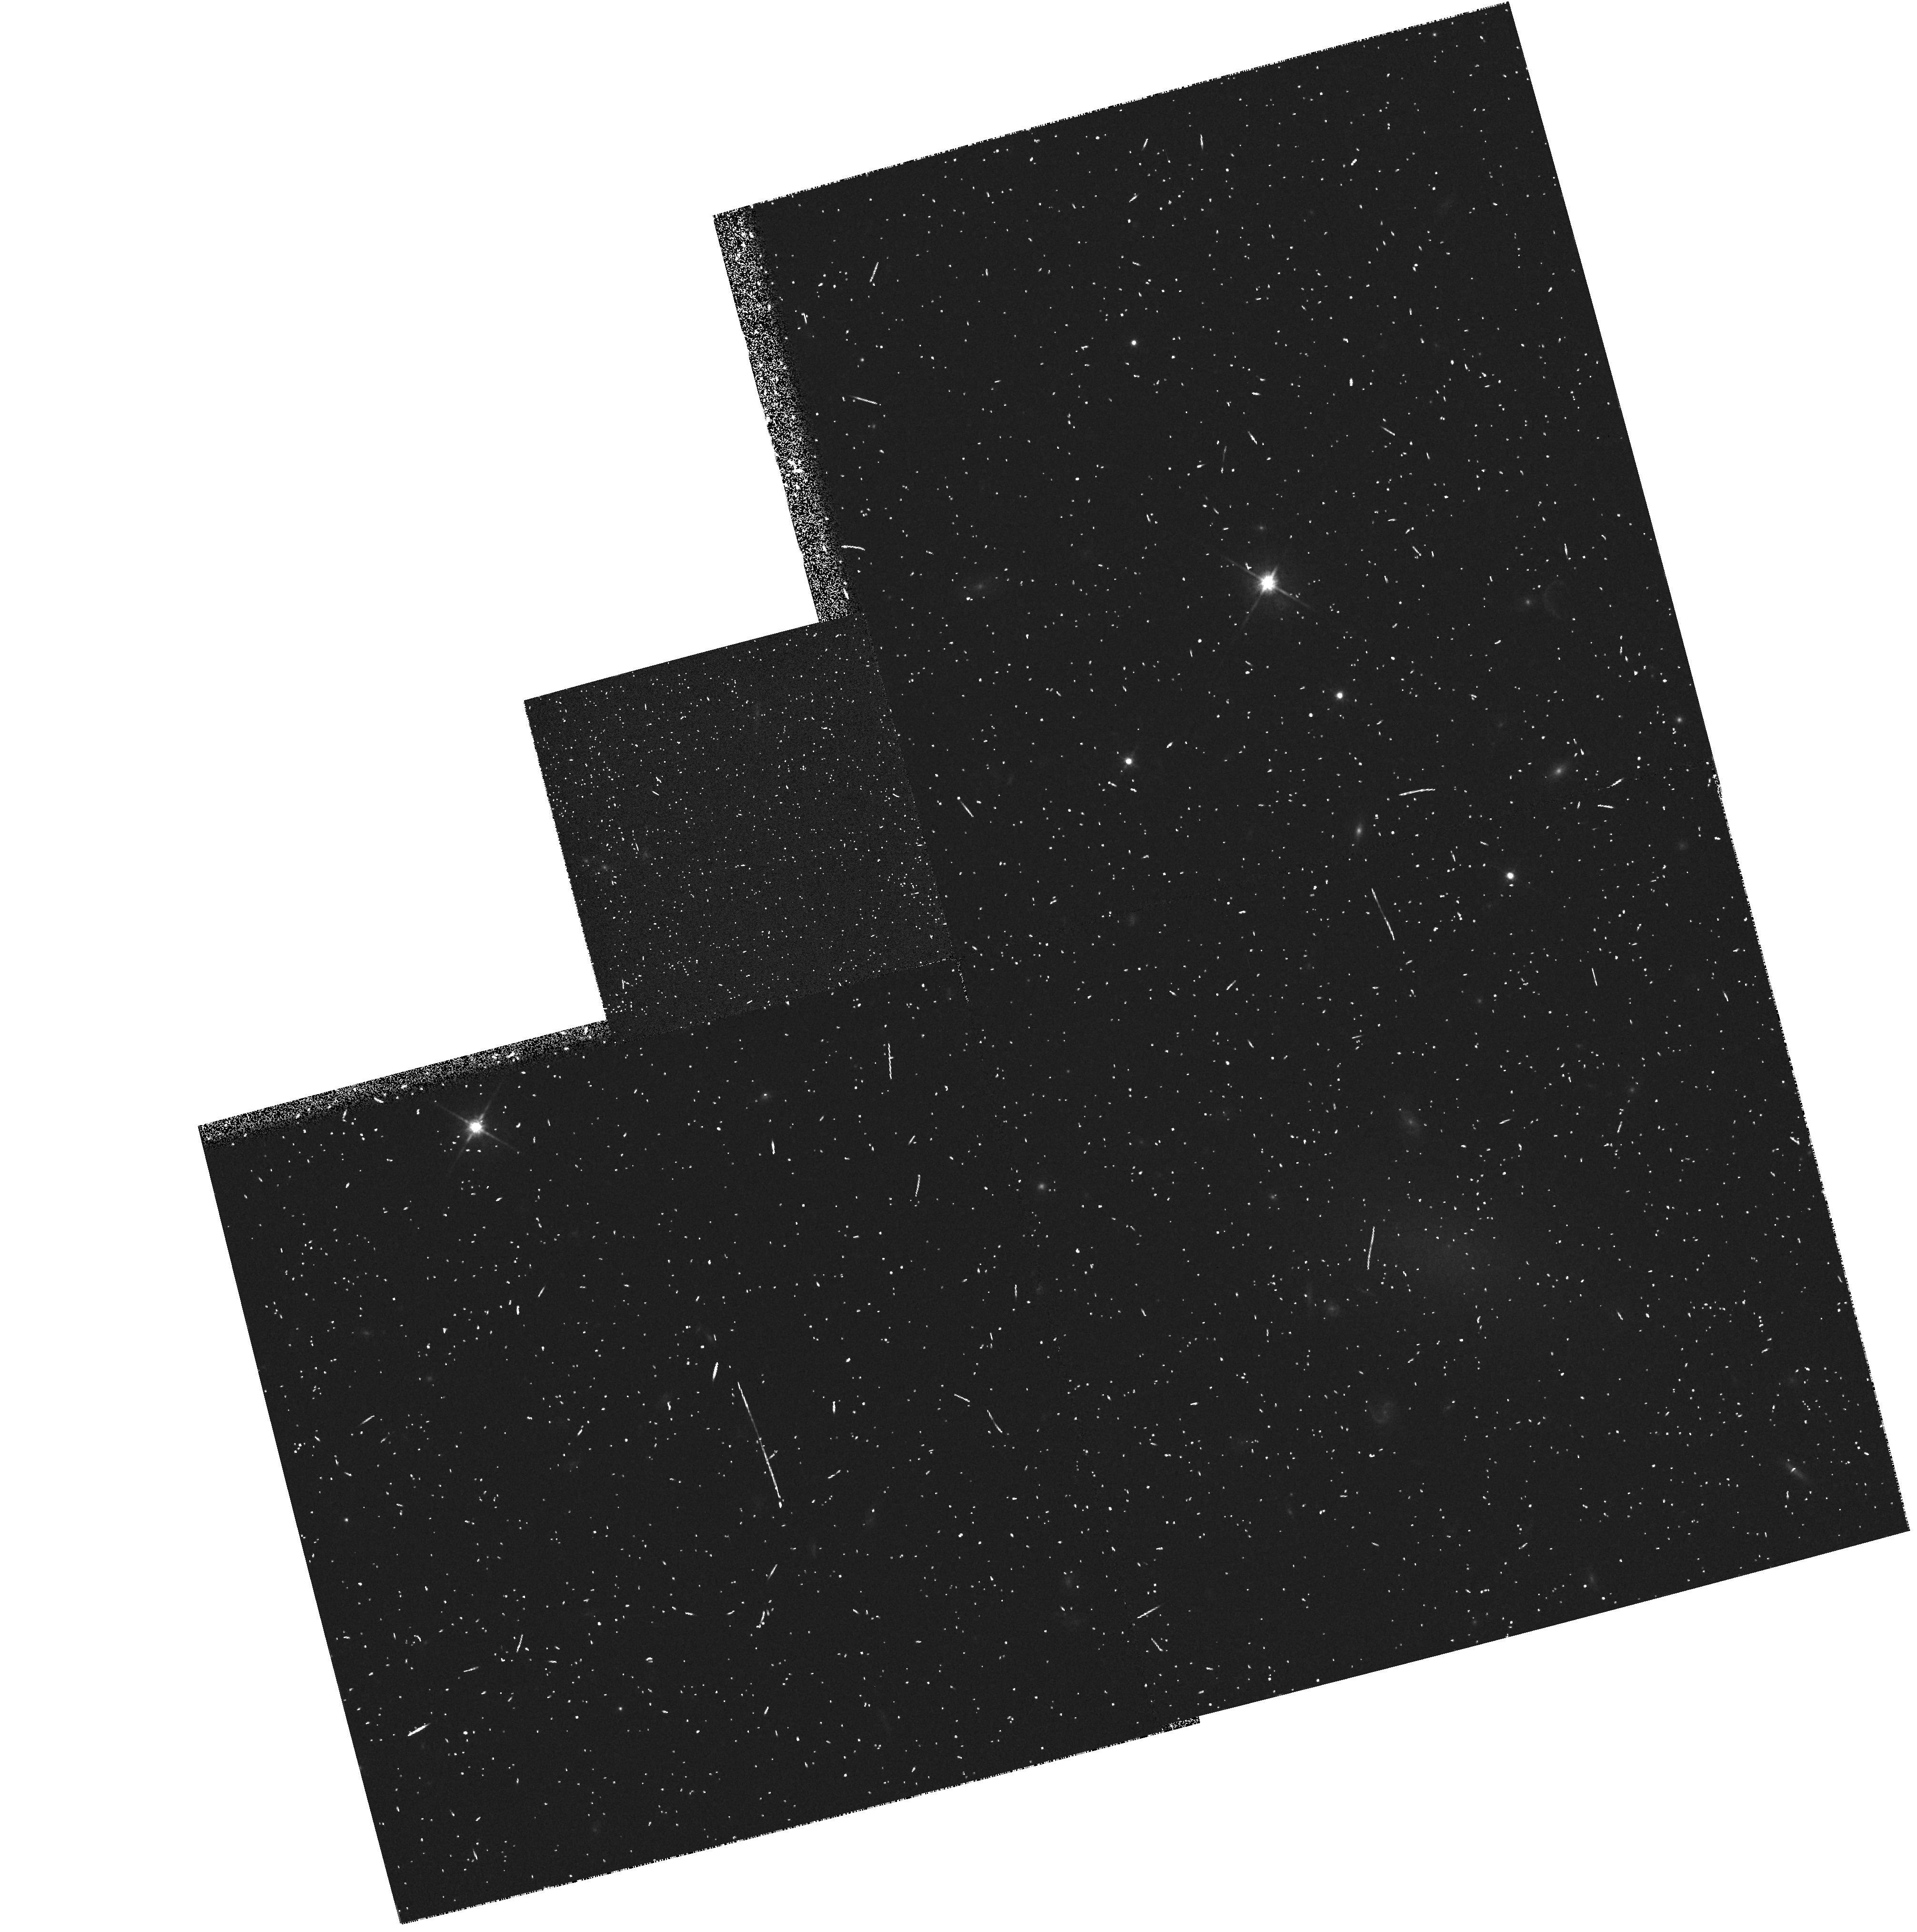
Target: FCC48. Instrument: WFPC2/PC. Filter: F814W. Exposure: 5 min. Observation ID: hst_6352_02_wfpc2_pc_f814w_u32n02

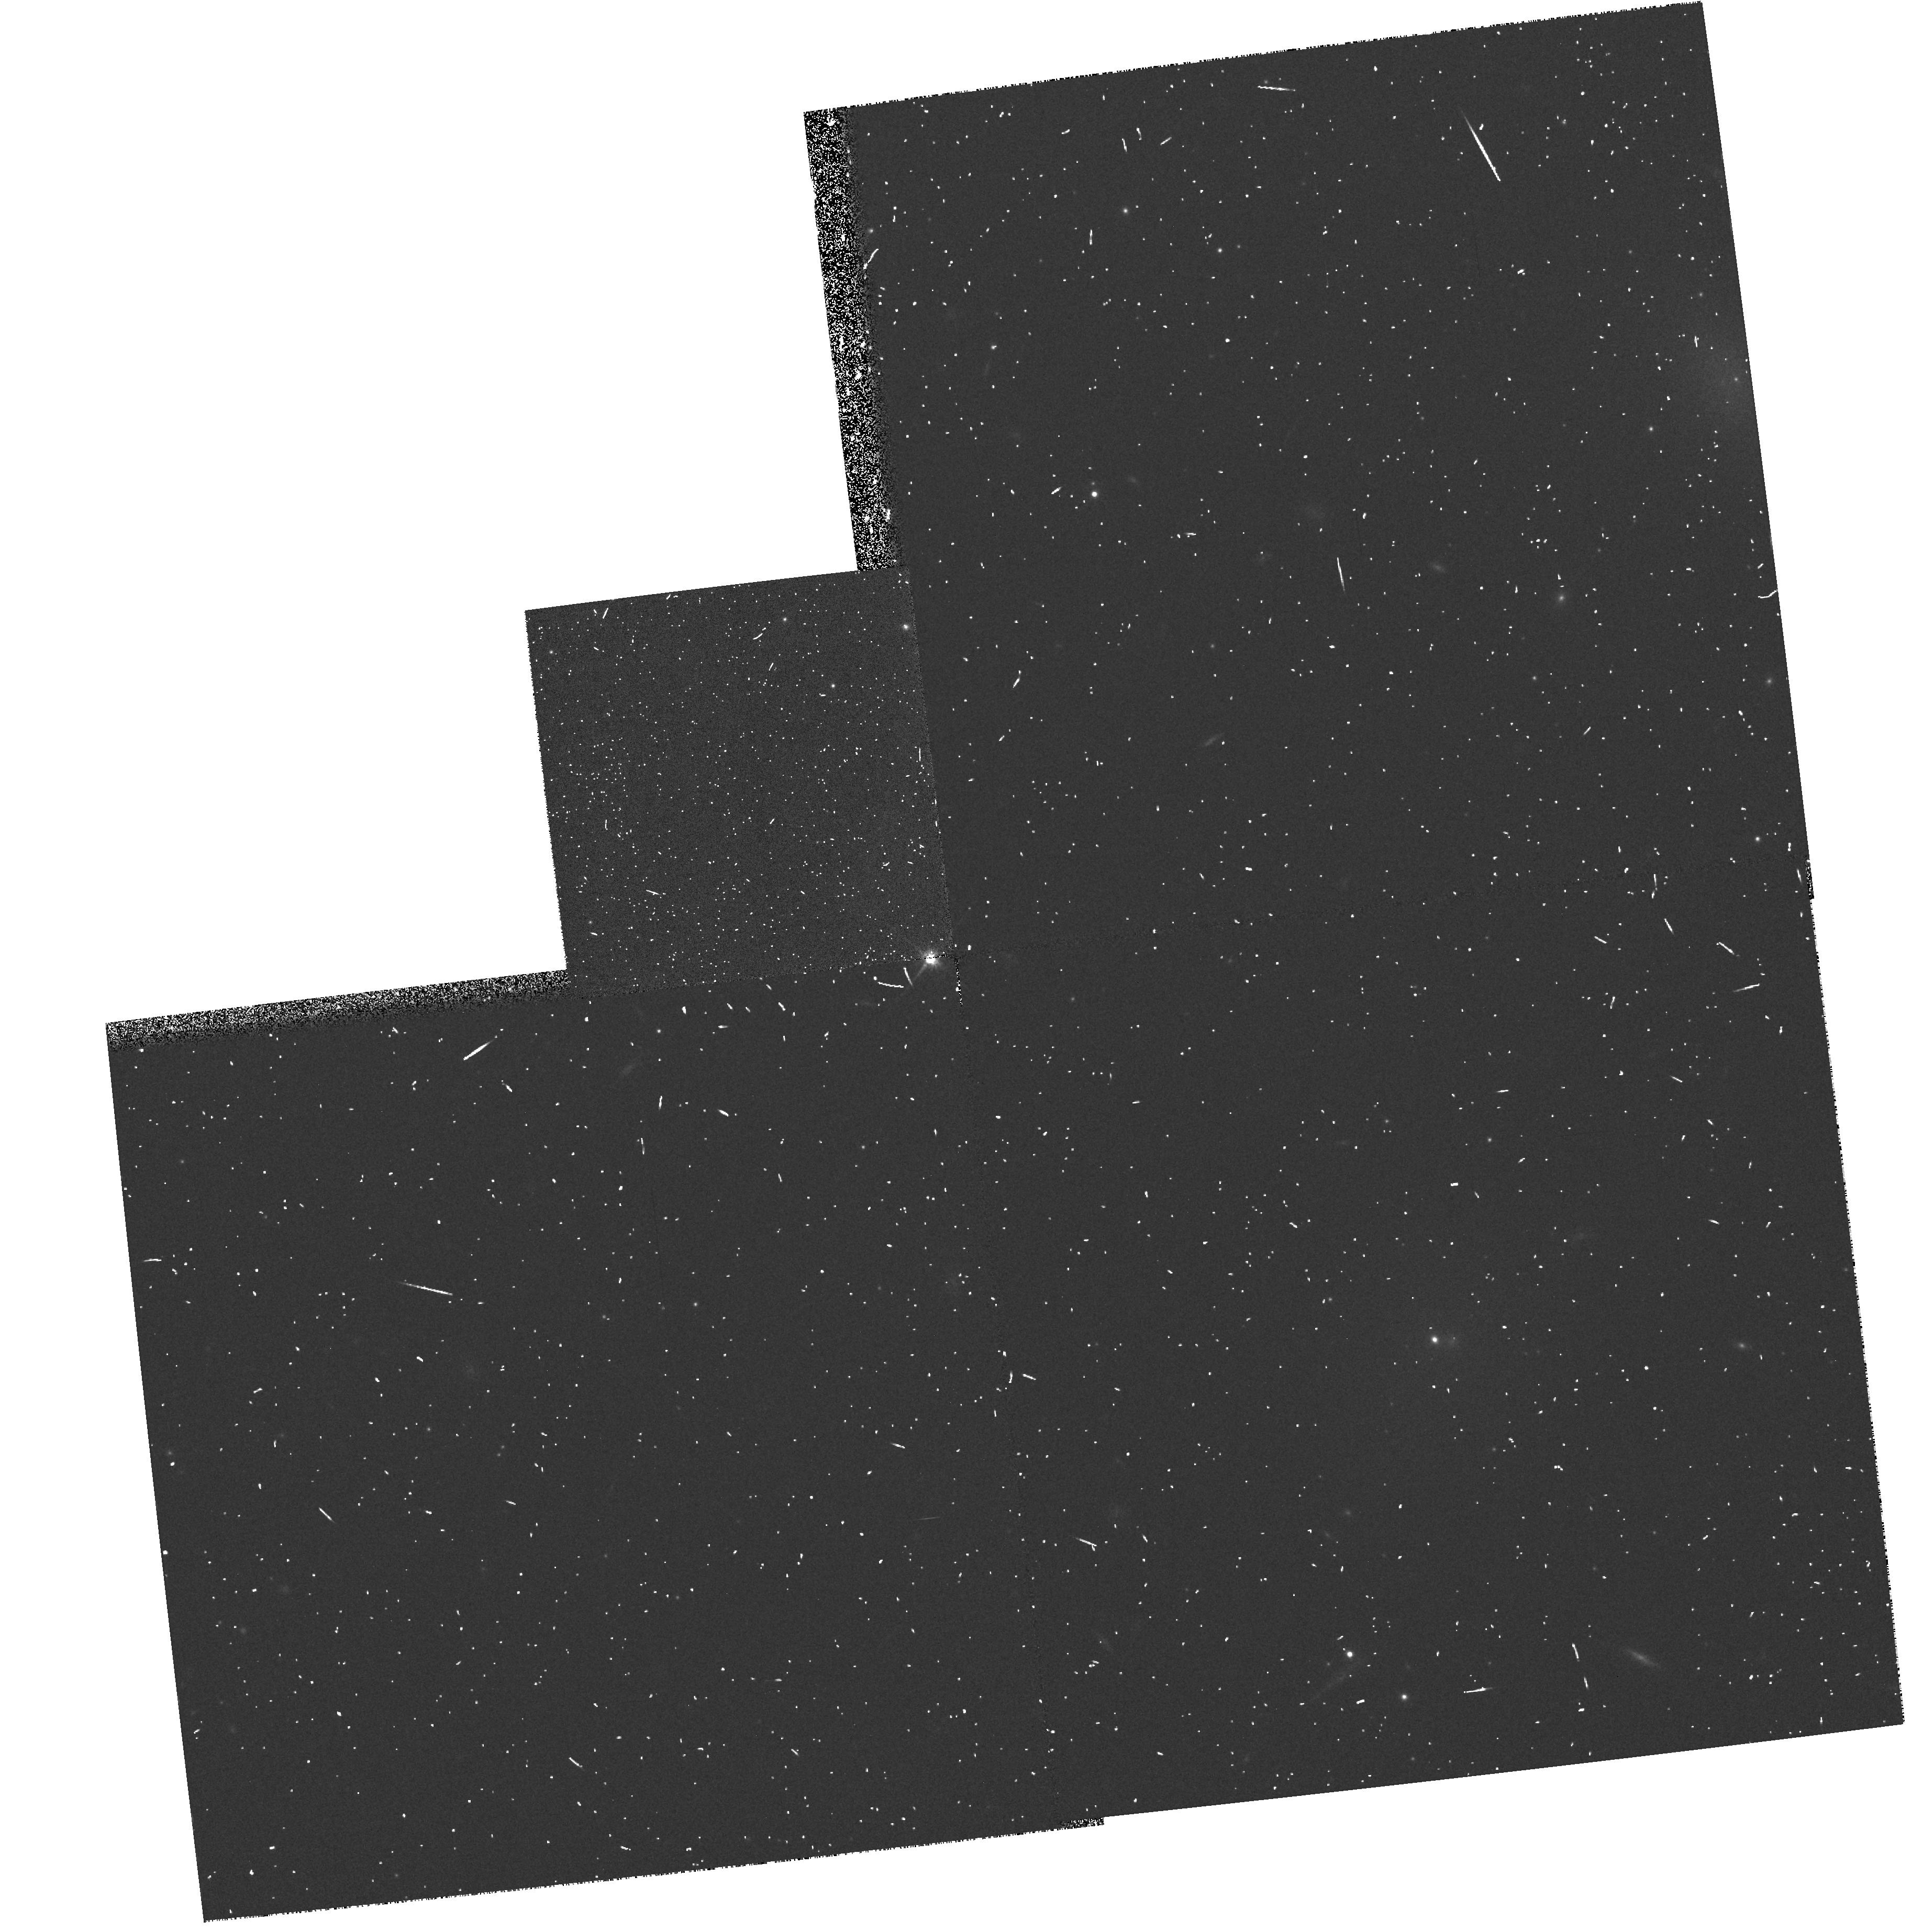
Target: FCC208. Instrument: WFPC2/PC. Filter: F814W. Exposure: 5 min. Observation ID: hst_6352_09_wfpc2_pc_f814w_u32n09

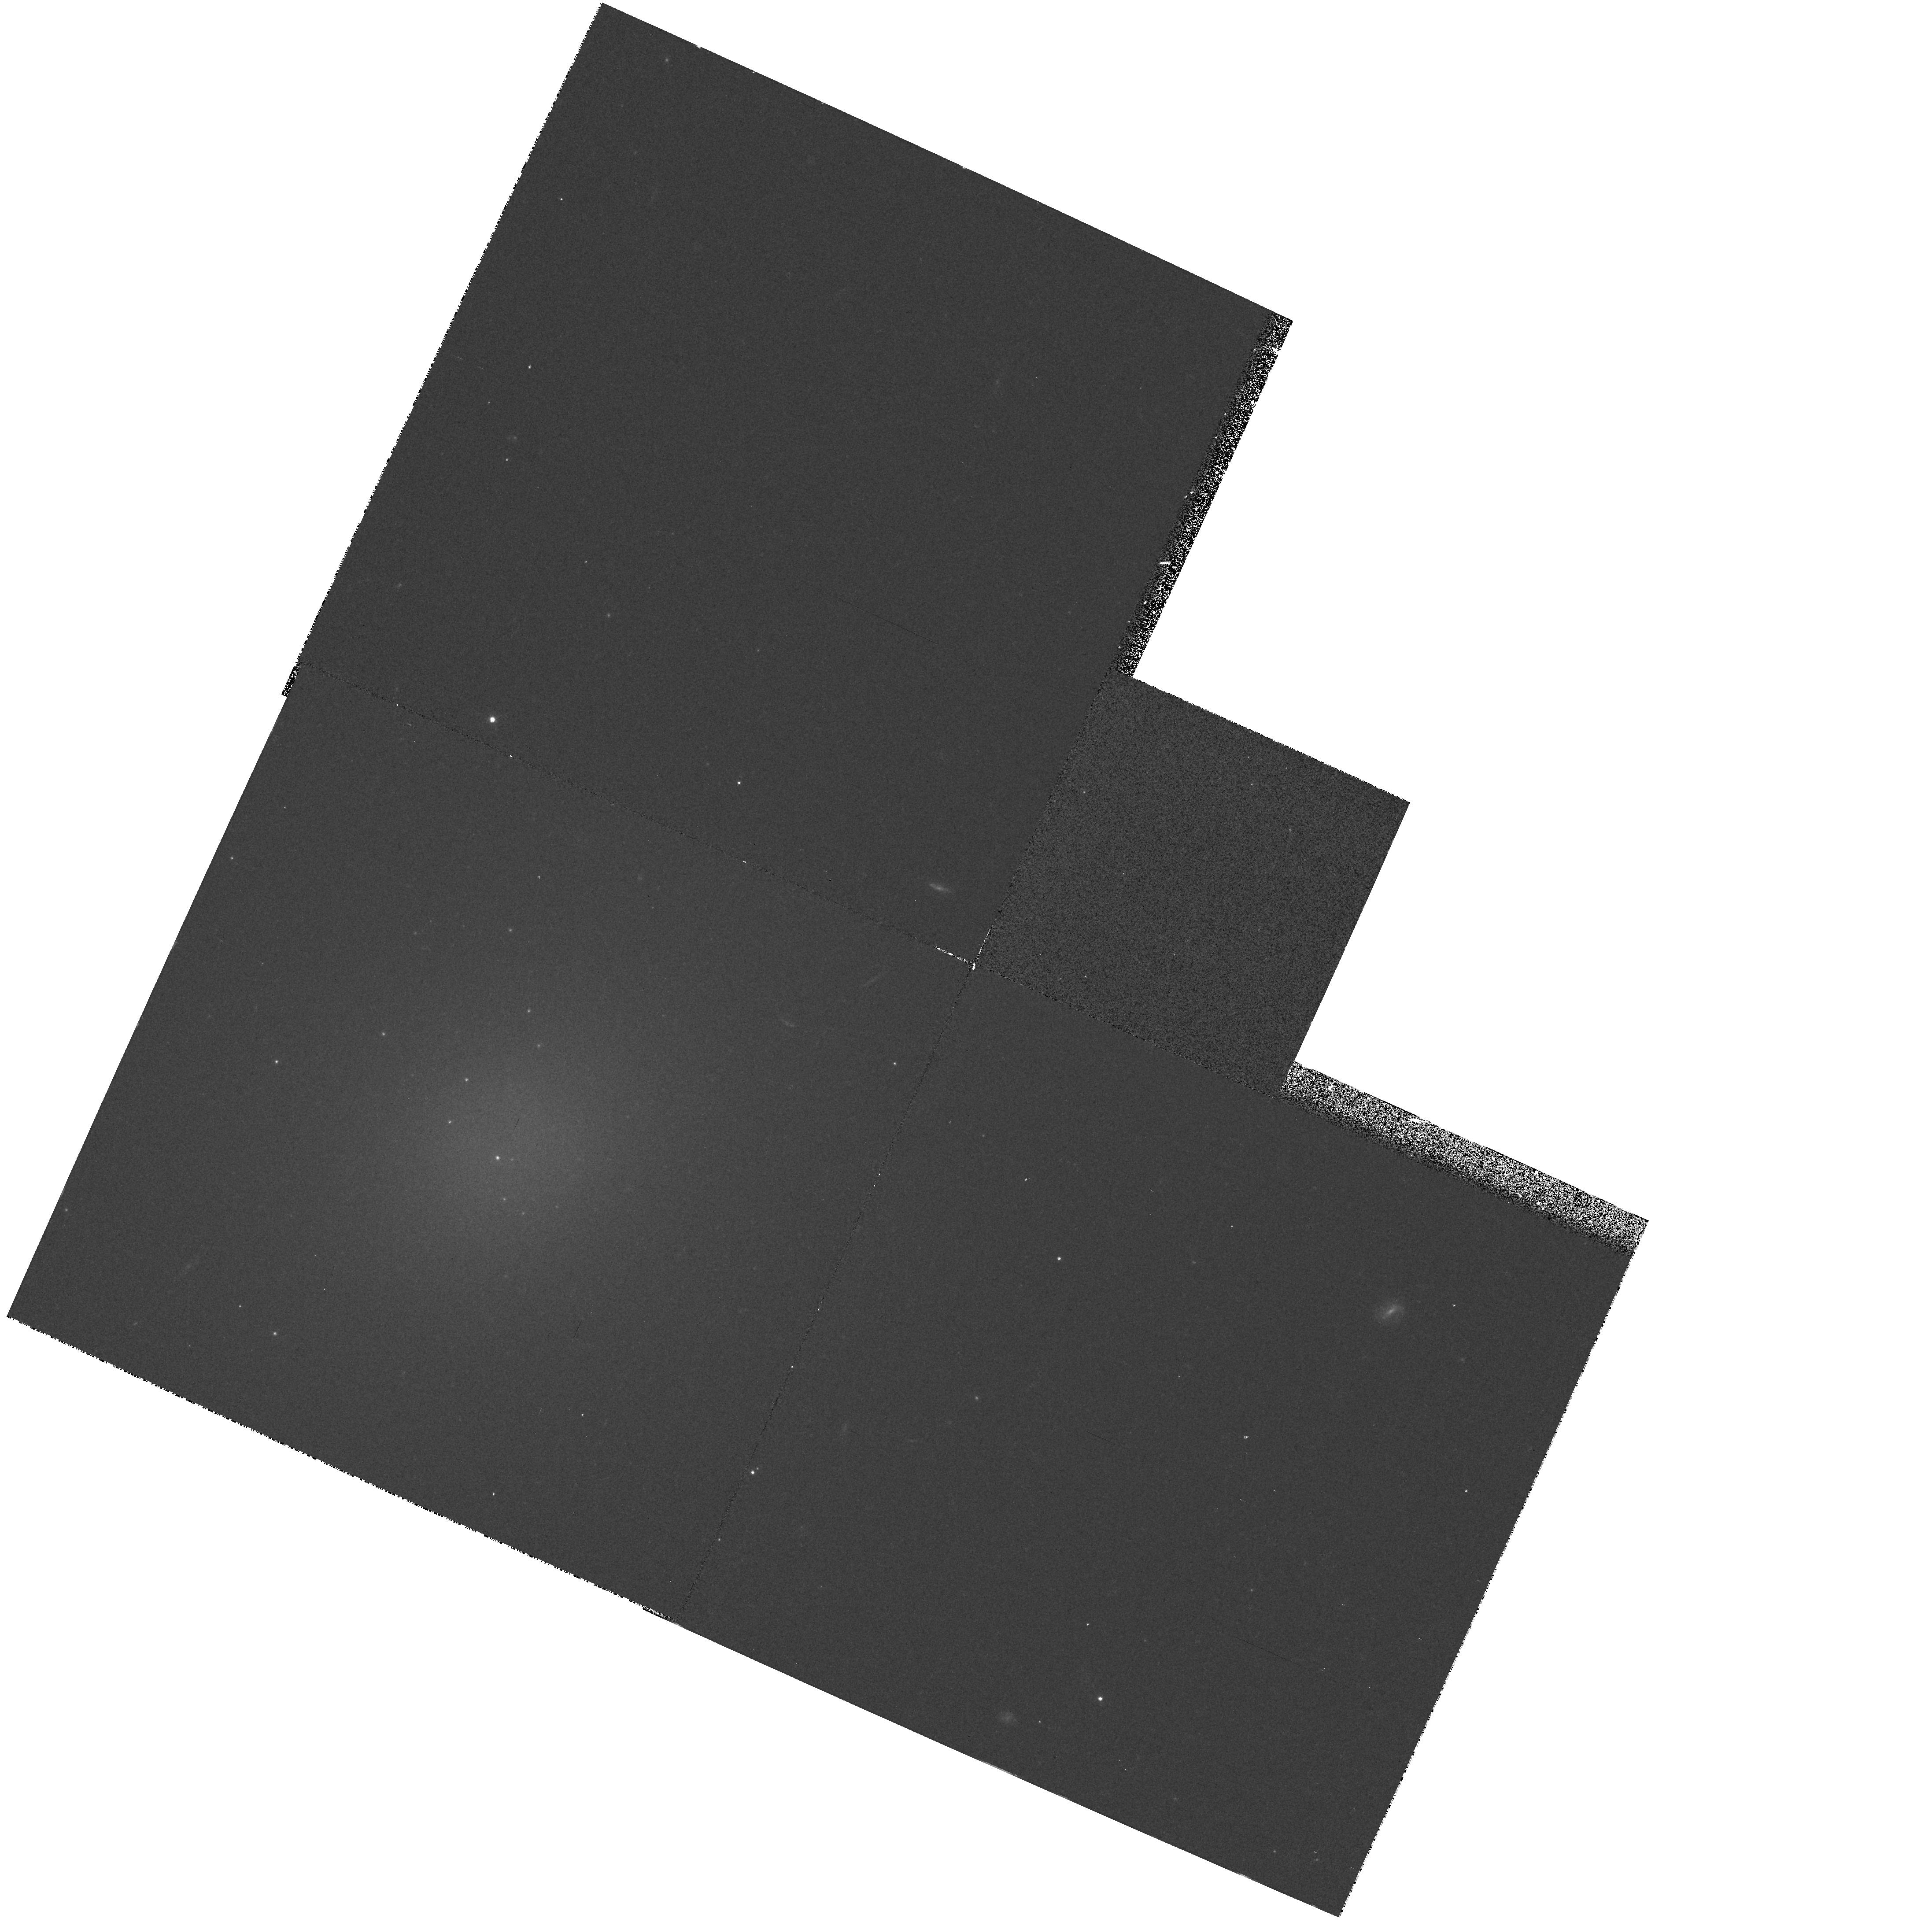
Target: VCC9. Instrument: WFPC2/PC. Filter: F555W. Exposure: 8 min. Observation ID: hst_6352_15_wfpc2_pc_f555w_u32n15

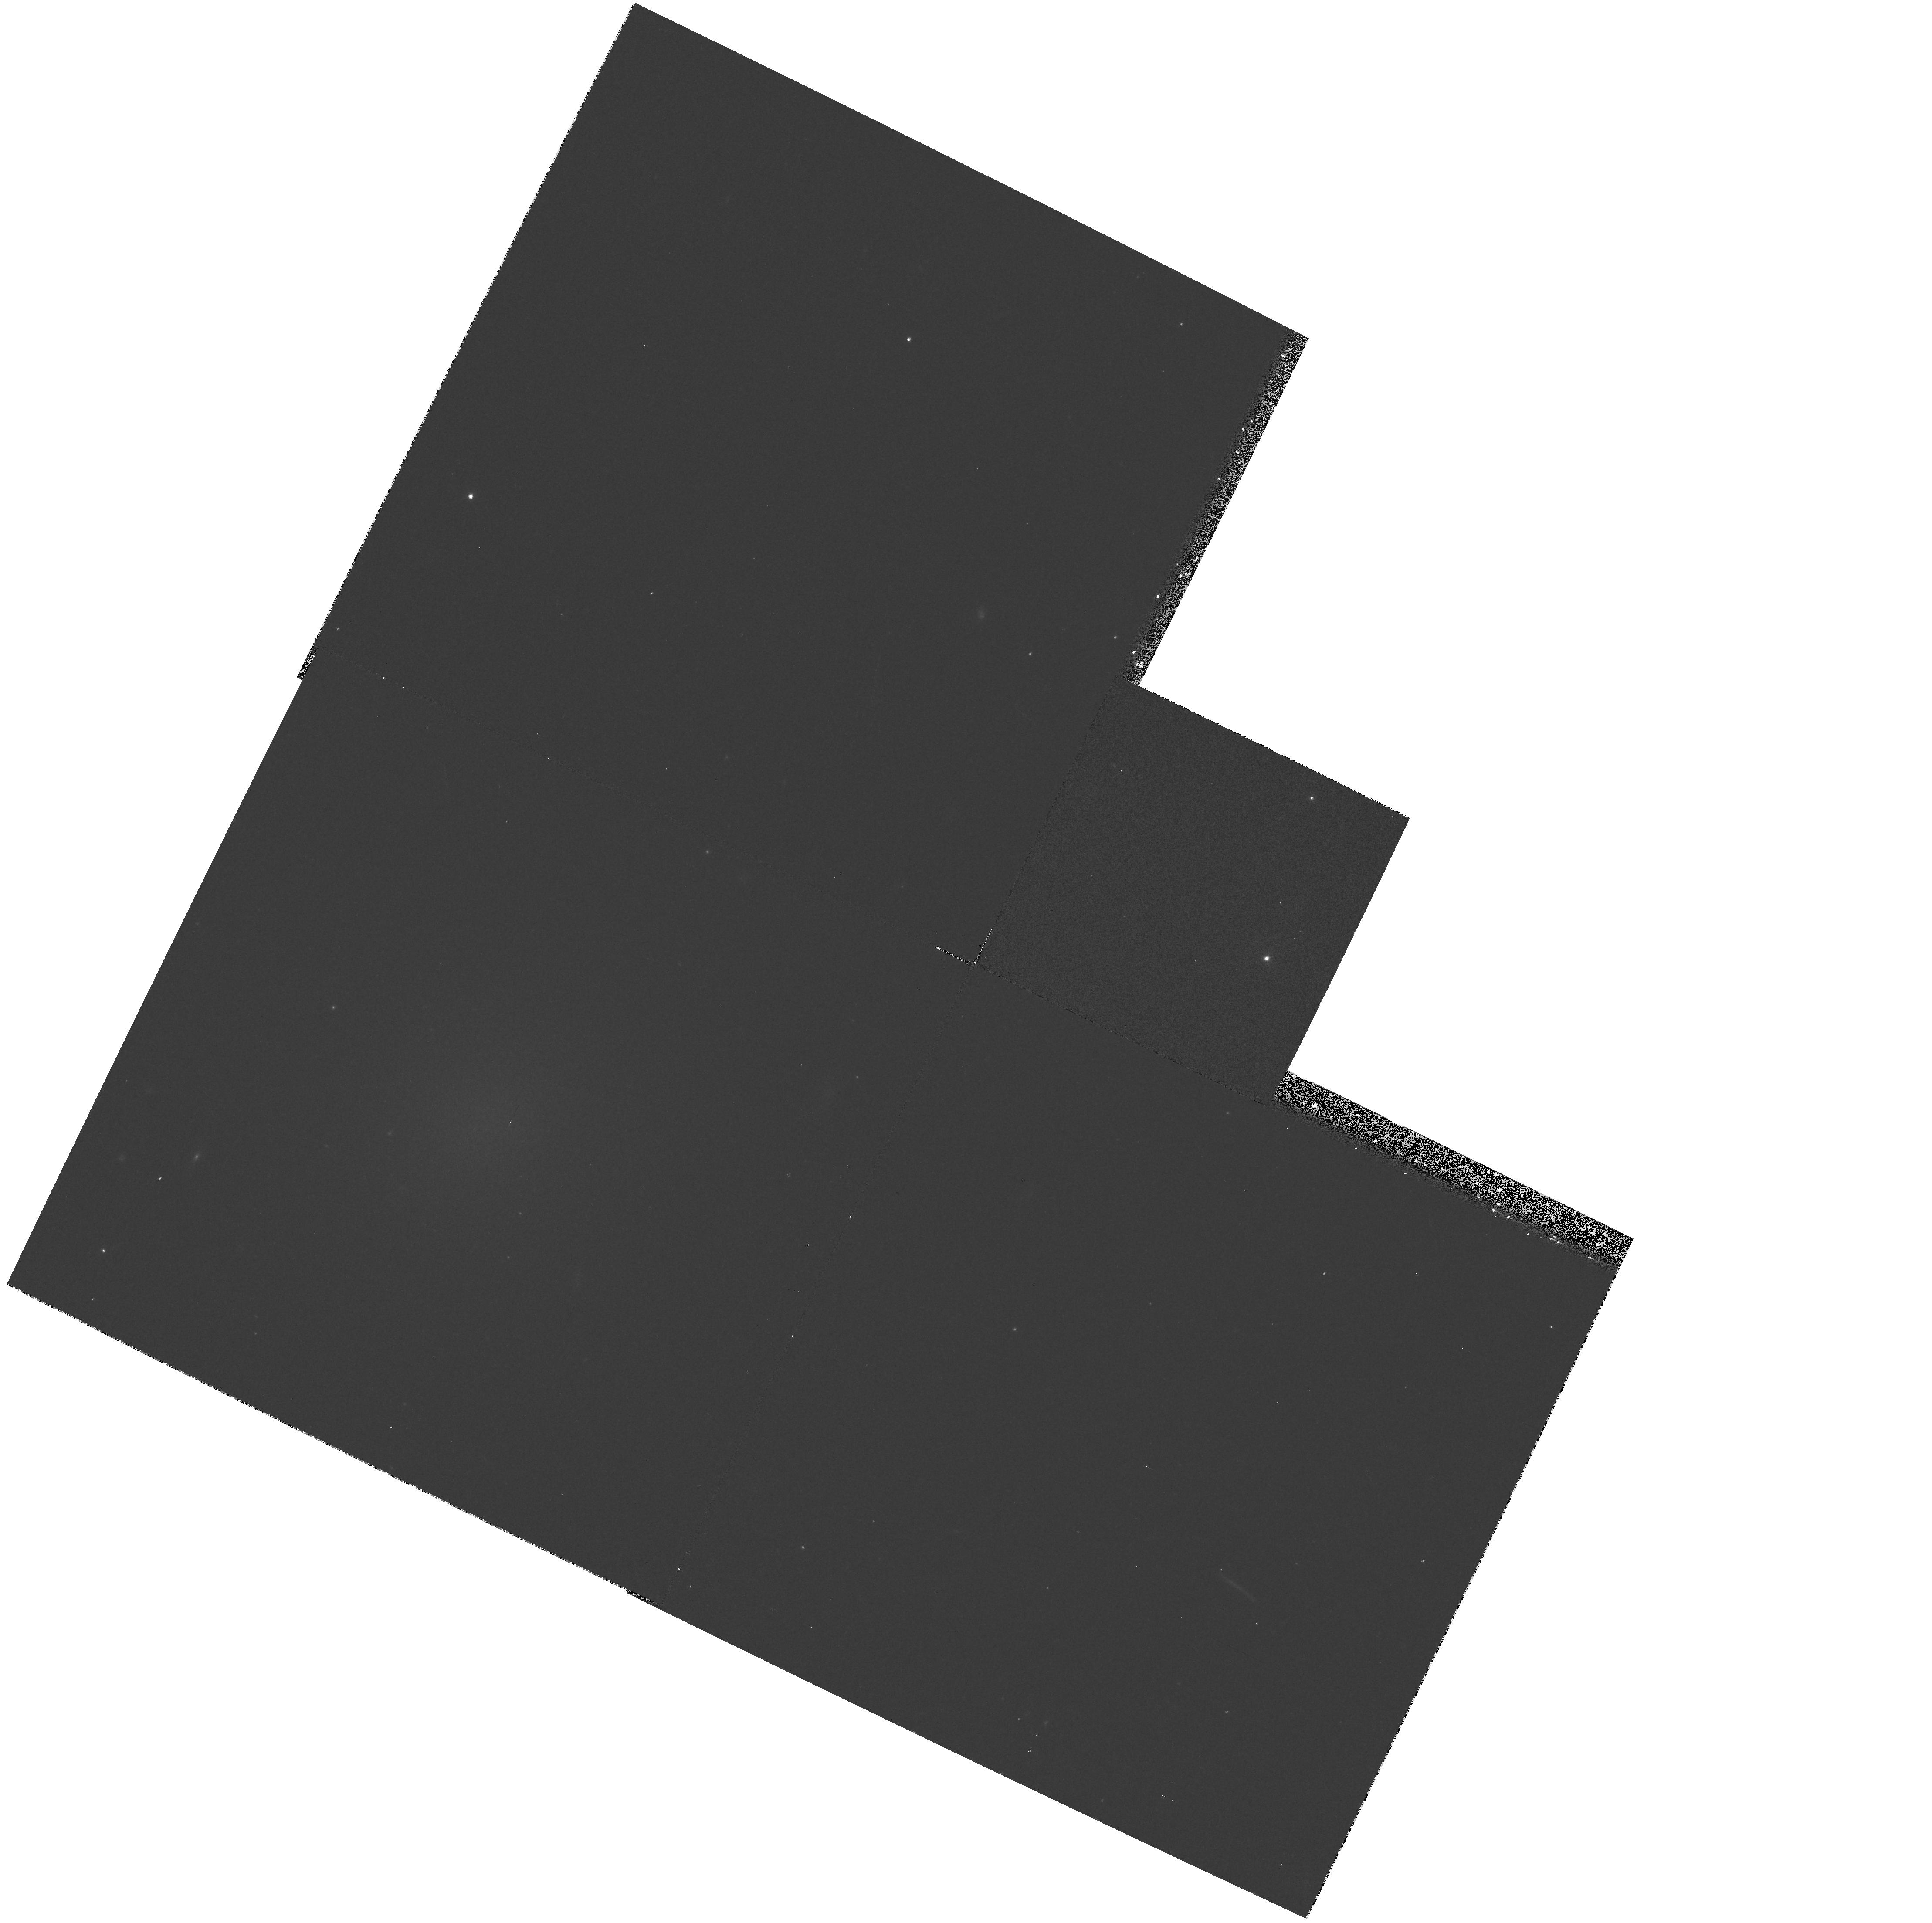
Target: LGC47. Instrument: WFPC2/PC. Filter: F555W. Exposure: 8 min. Observation ID: hst_6352_13_wfpc2_pc_f555w_u32n13

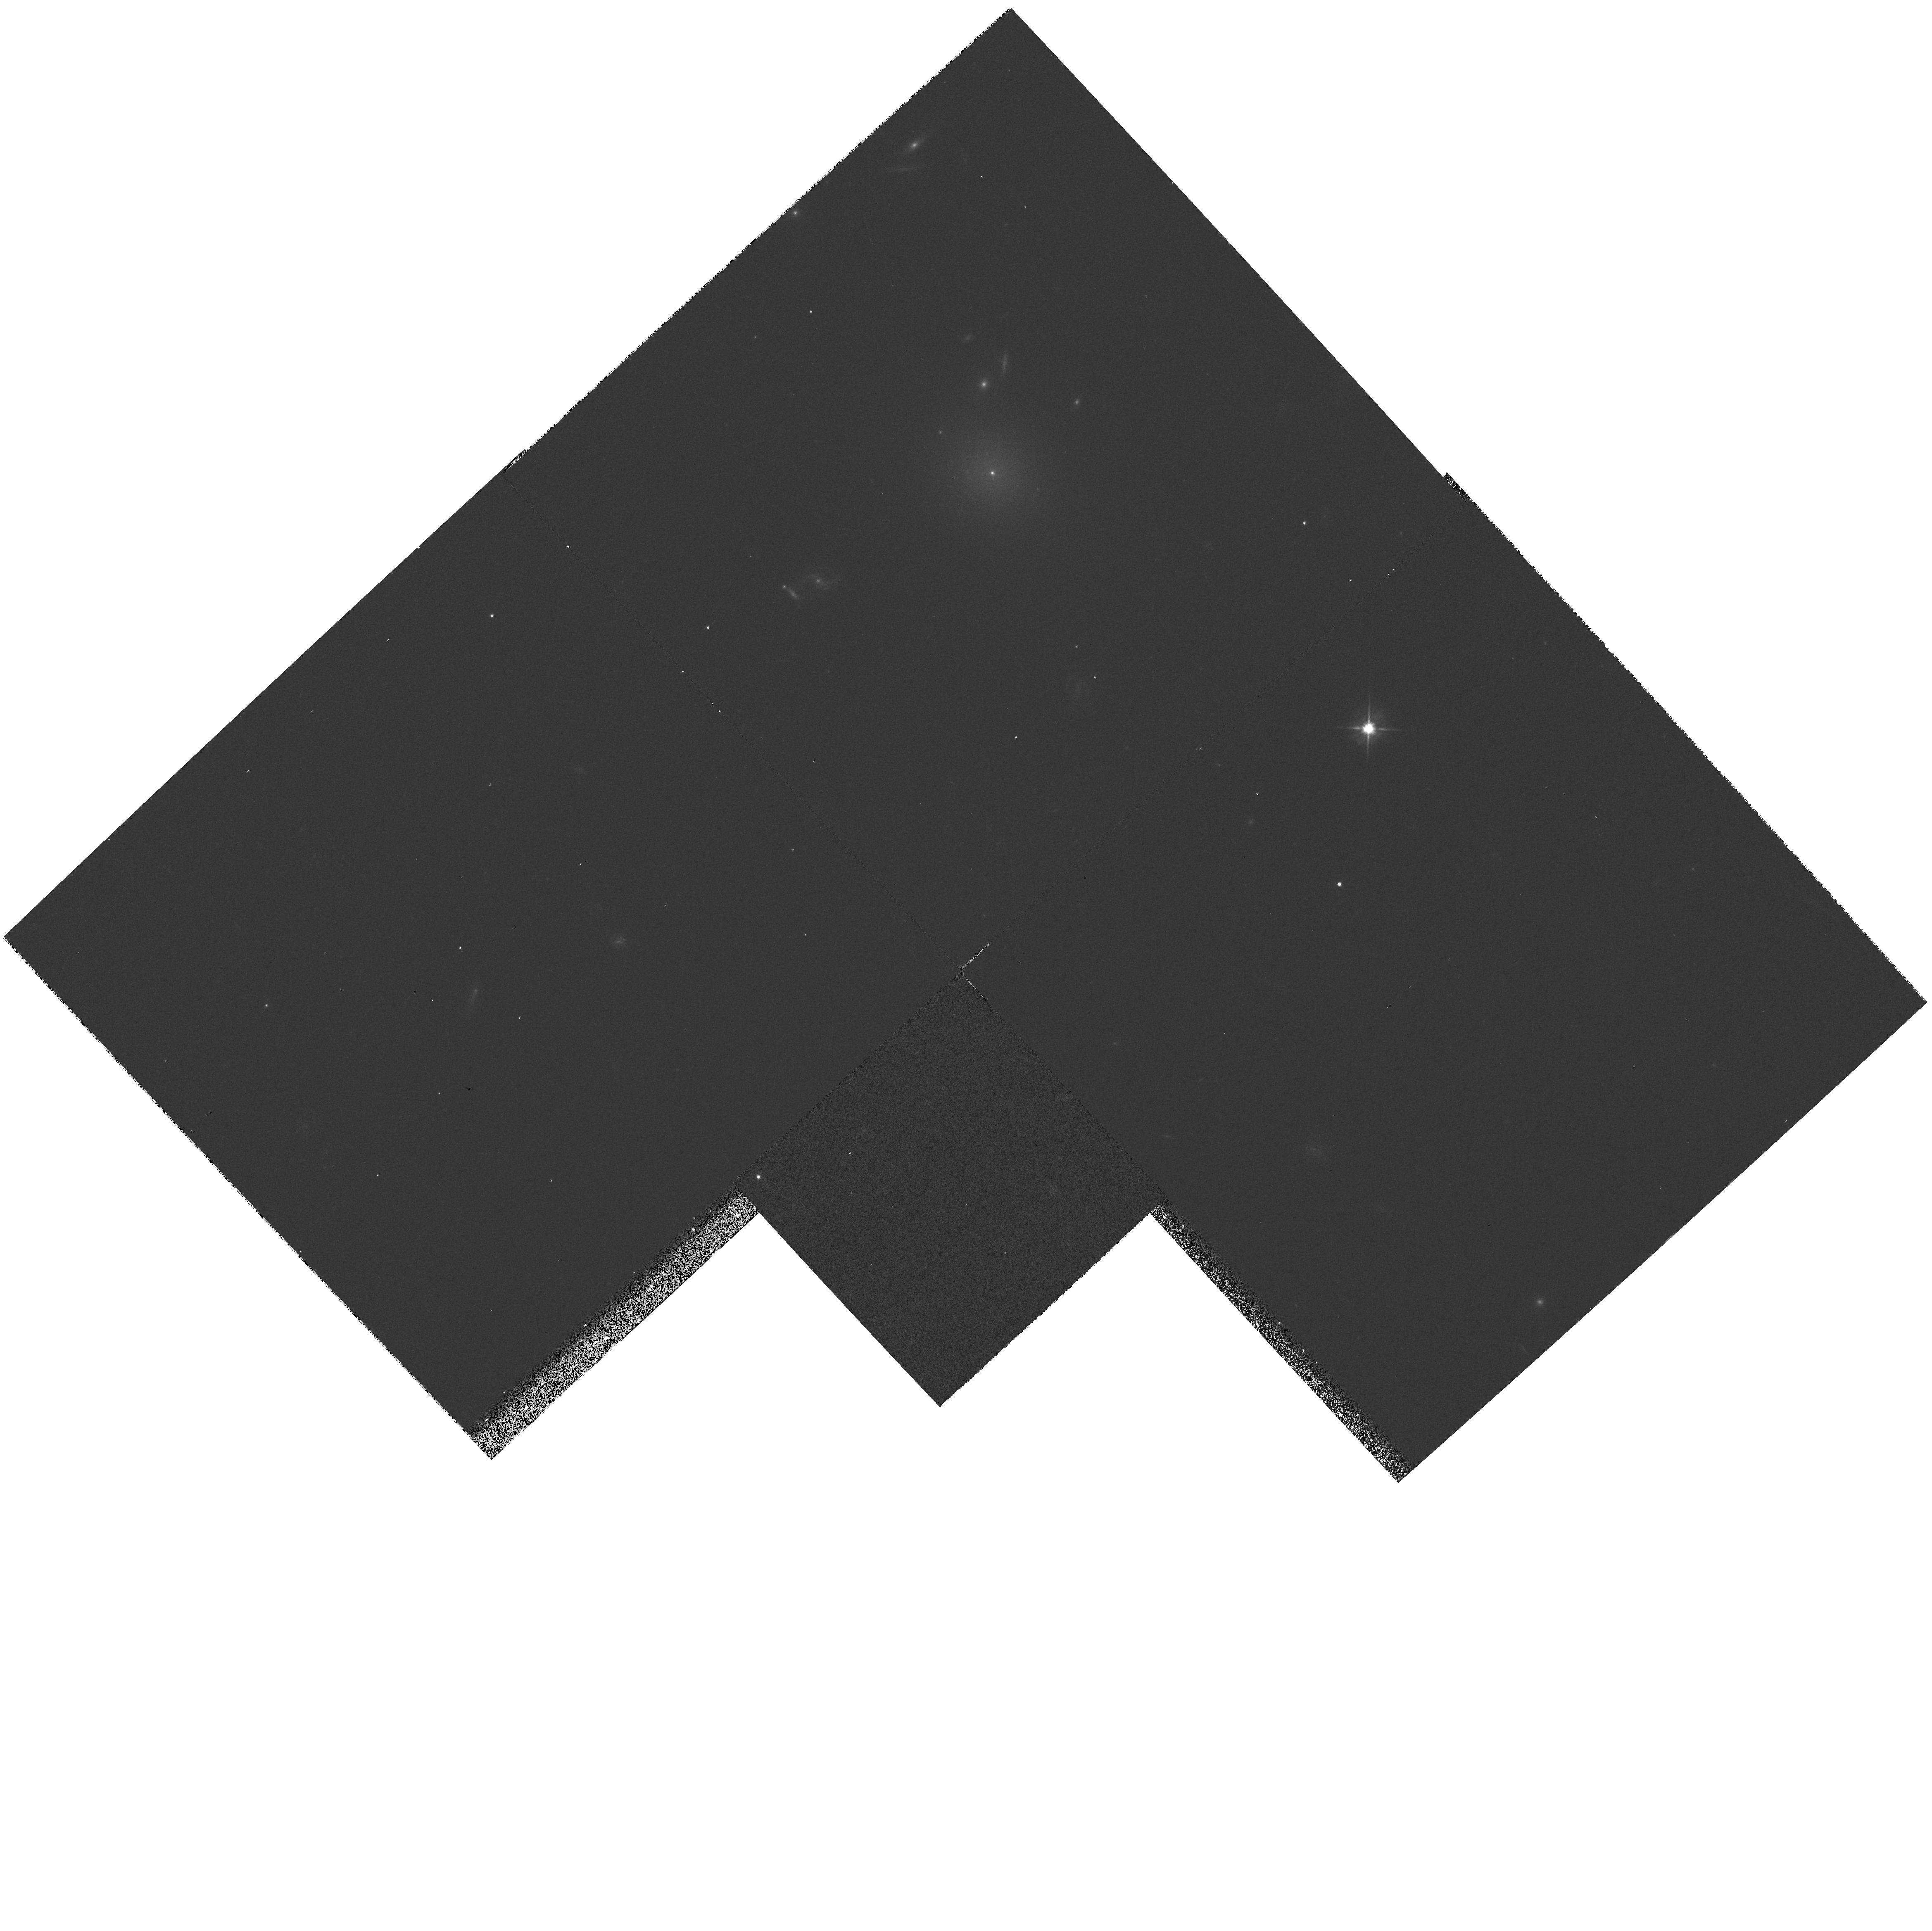
Target: FCC174. Instrument: WFPC2/PC. Filter: F555W. Exposure: 8 min. Observation ID: hst_6352_07_wfpc2_pc_f555w_u32n07

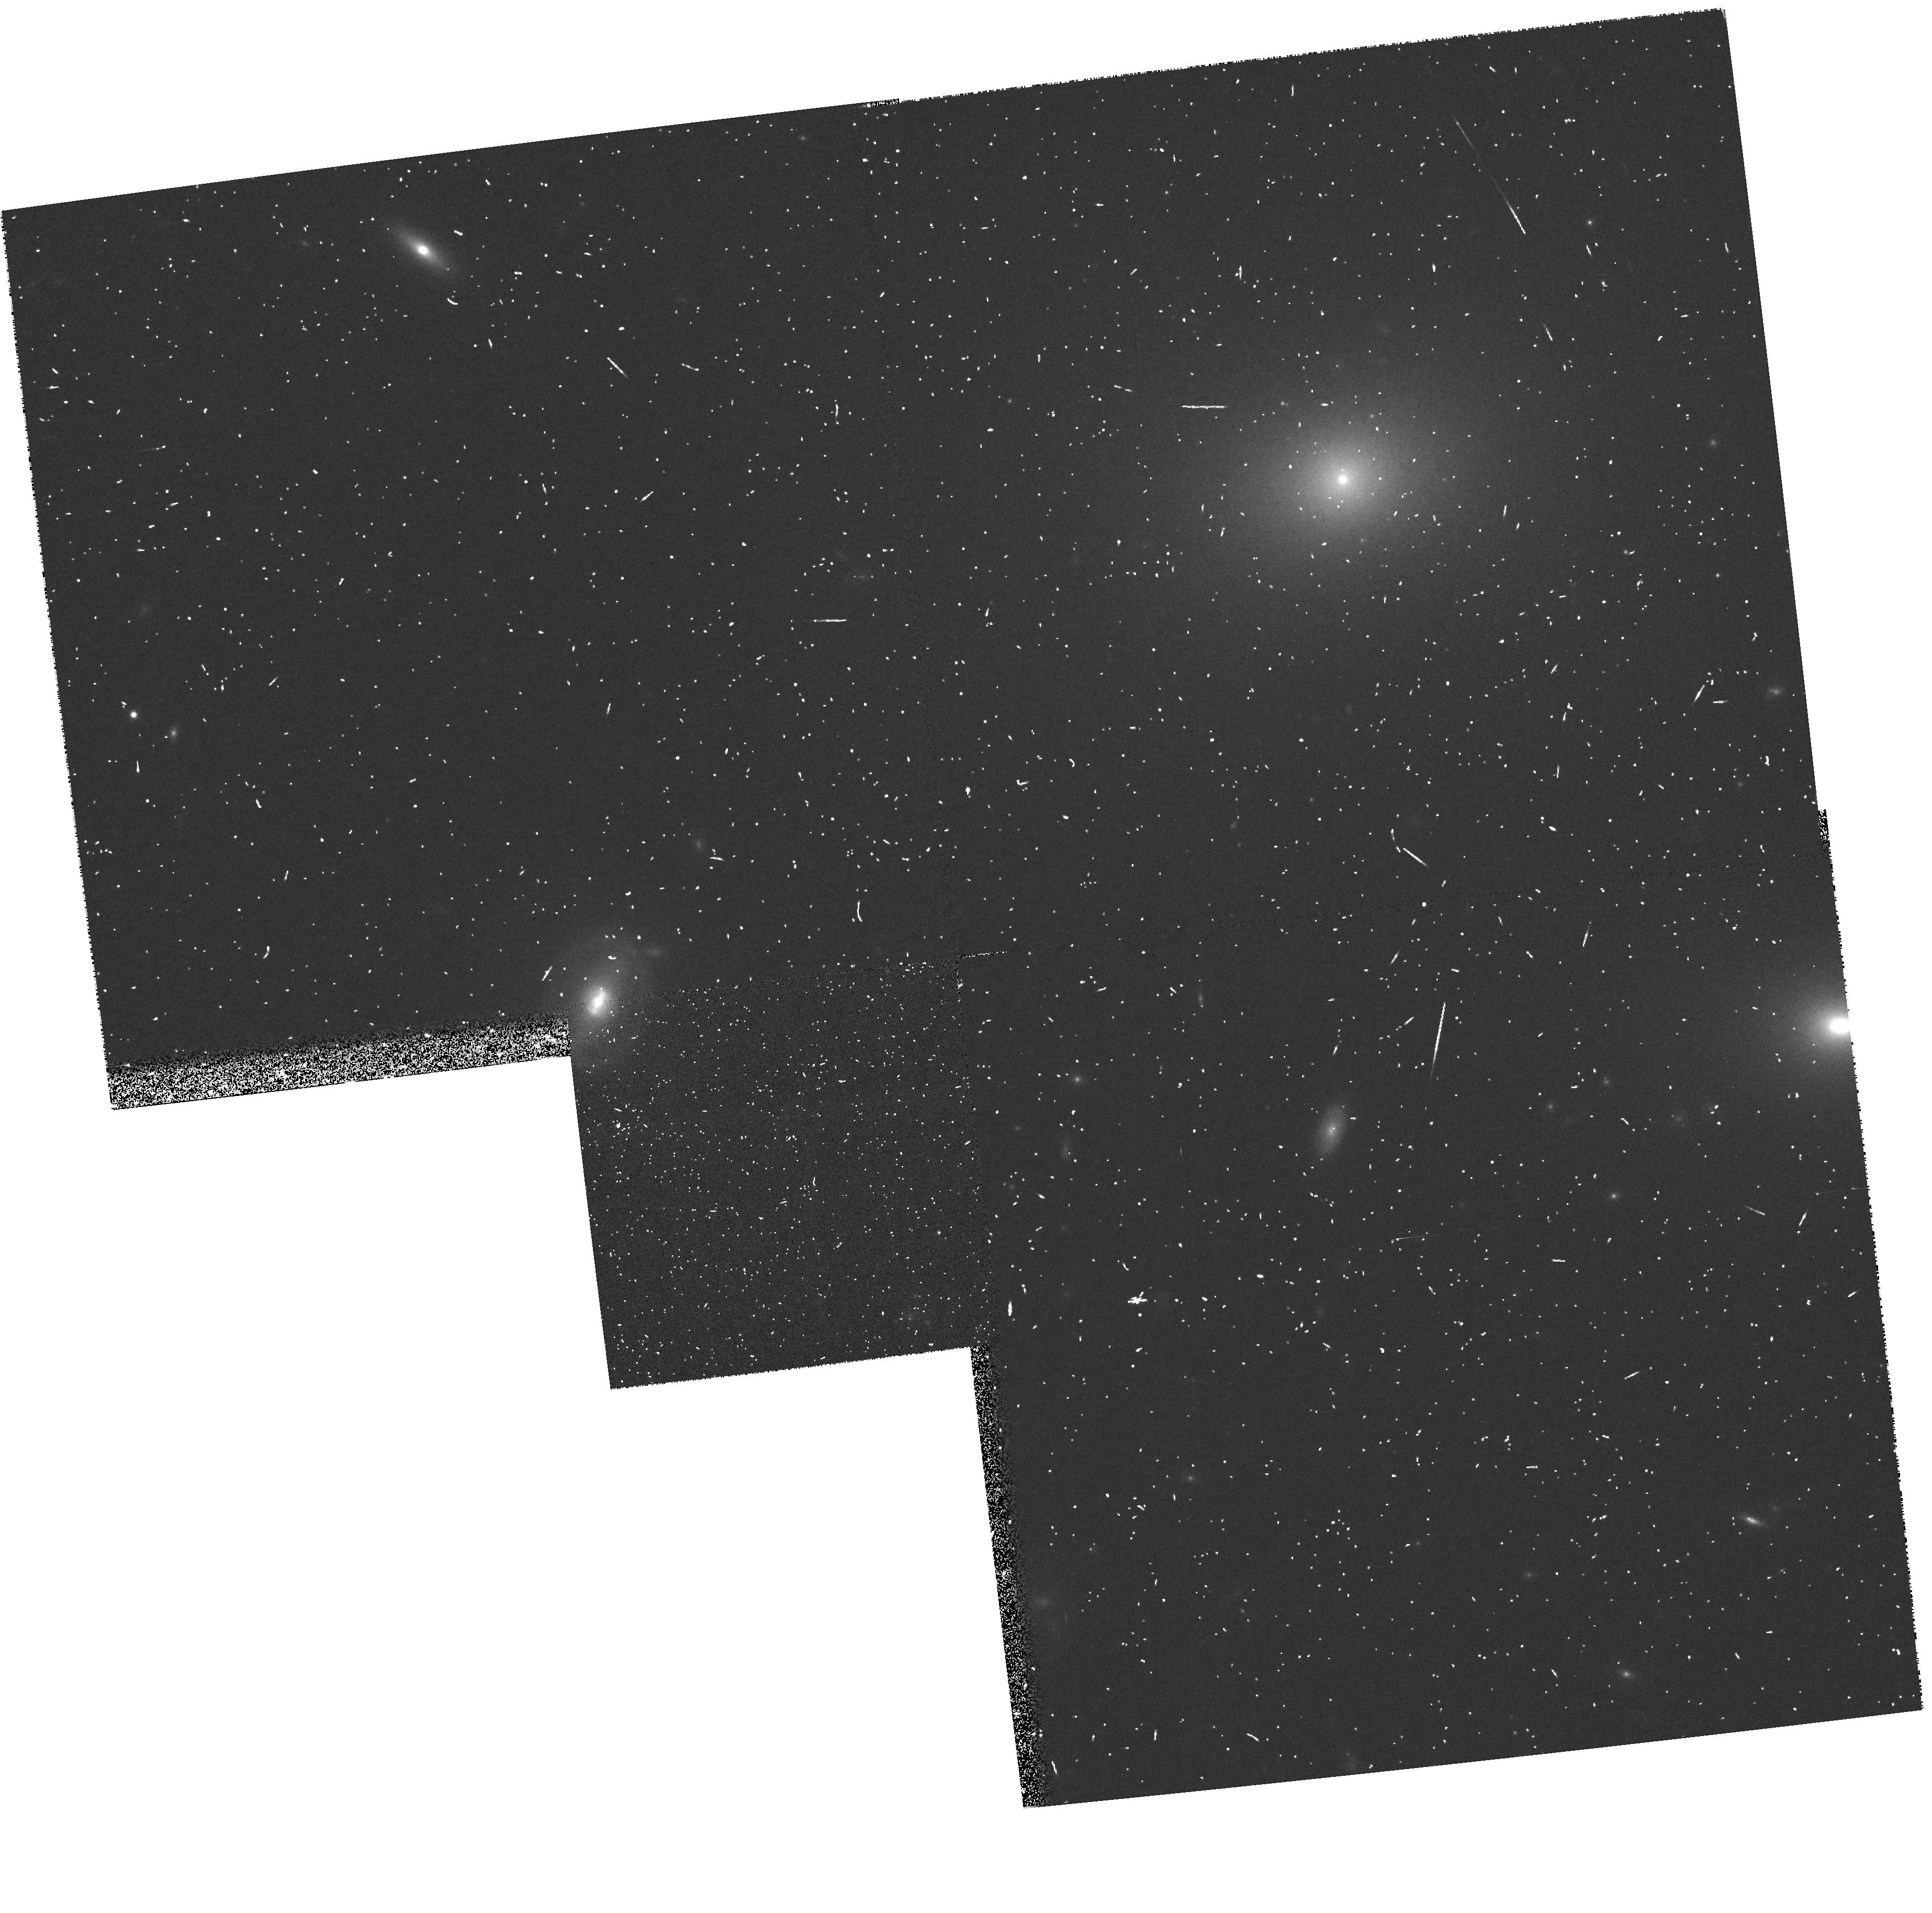
Target: VCC1073. Instrument: WFPC2/PC. Filter: F814W. Exposure: 5 min. Observation ID: hst_6352_22_wfpc2_pc_f814w_u32n22

Dwarf Elliptical Galaxy Snapshot Survey (PI: Ferguson, Henry C.)

Snapshot images in V and I will be obtained for 30 dwarf elliptical galaxies. This survey will provide important information on the globular cluster systems of such galaxies and the properties of their cores and nuclei. The data will provide a straightforward indication of whether dE's are true low-luminosity ellipticals, or simply dwarf irregulars that have lost their gas. The images will be searched for evidence that the nuclei formed recently, and for the existence of dust or low levels of star formation in the more extended dE envelopes. Comparison of this data set to HST images of luminous elliptical galaxies and their globular cluster systems should provide valuable clues to the formation of galaxies and their globular cluster systems. The data will be non-proprietary.